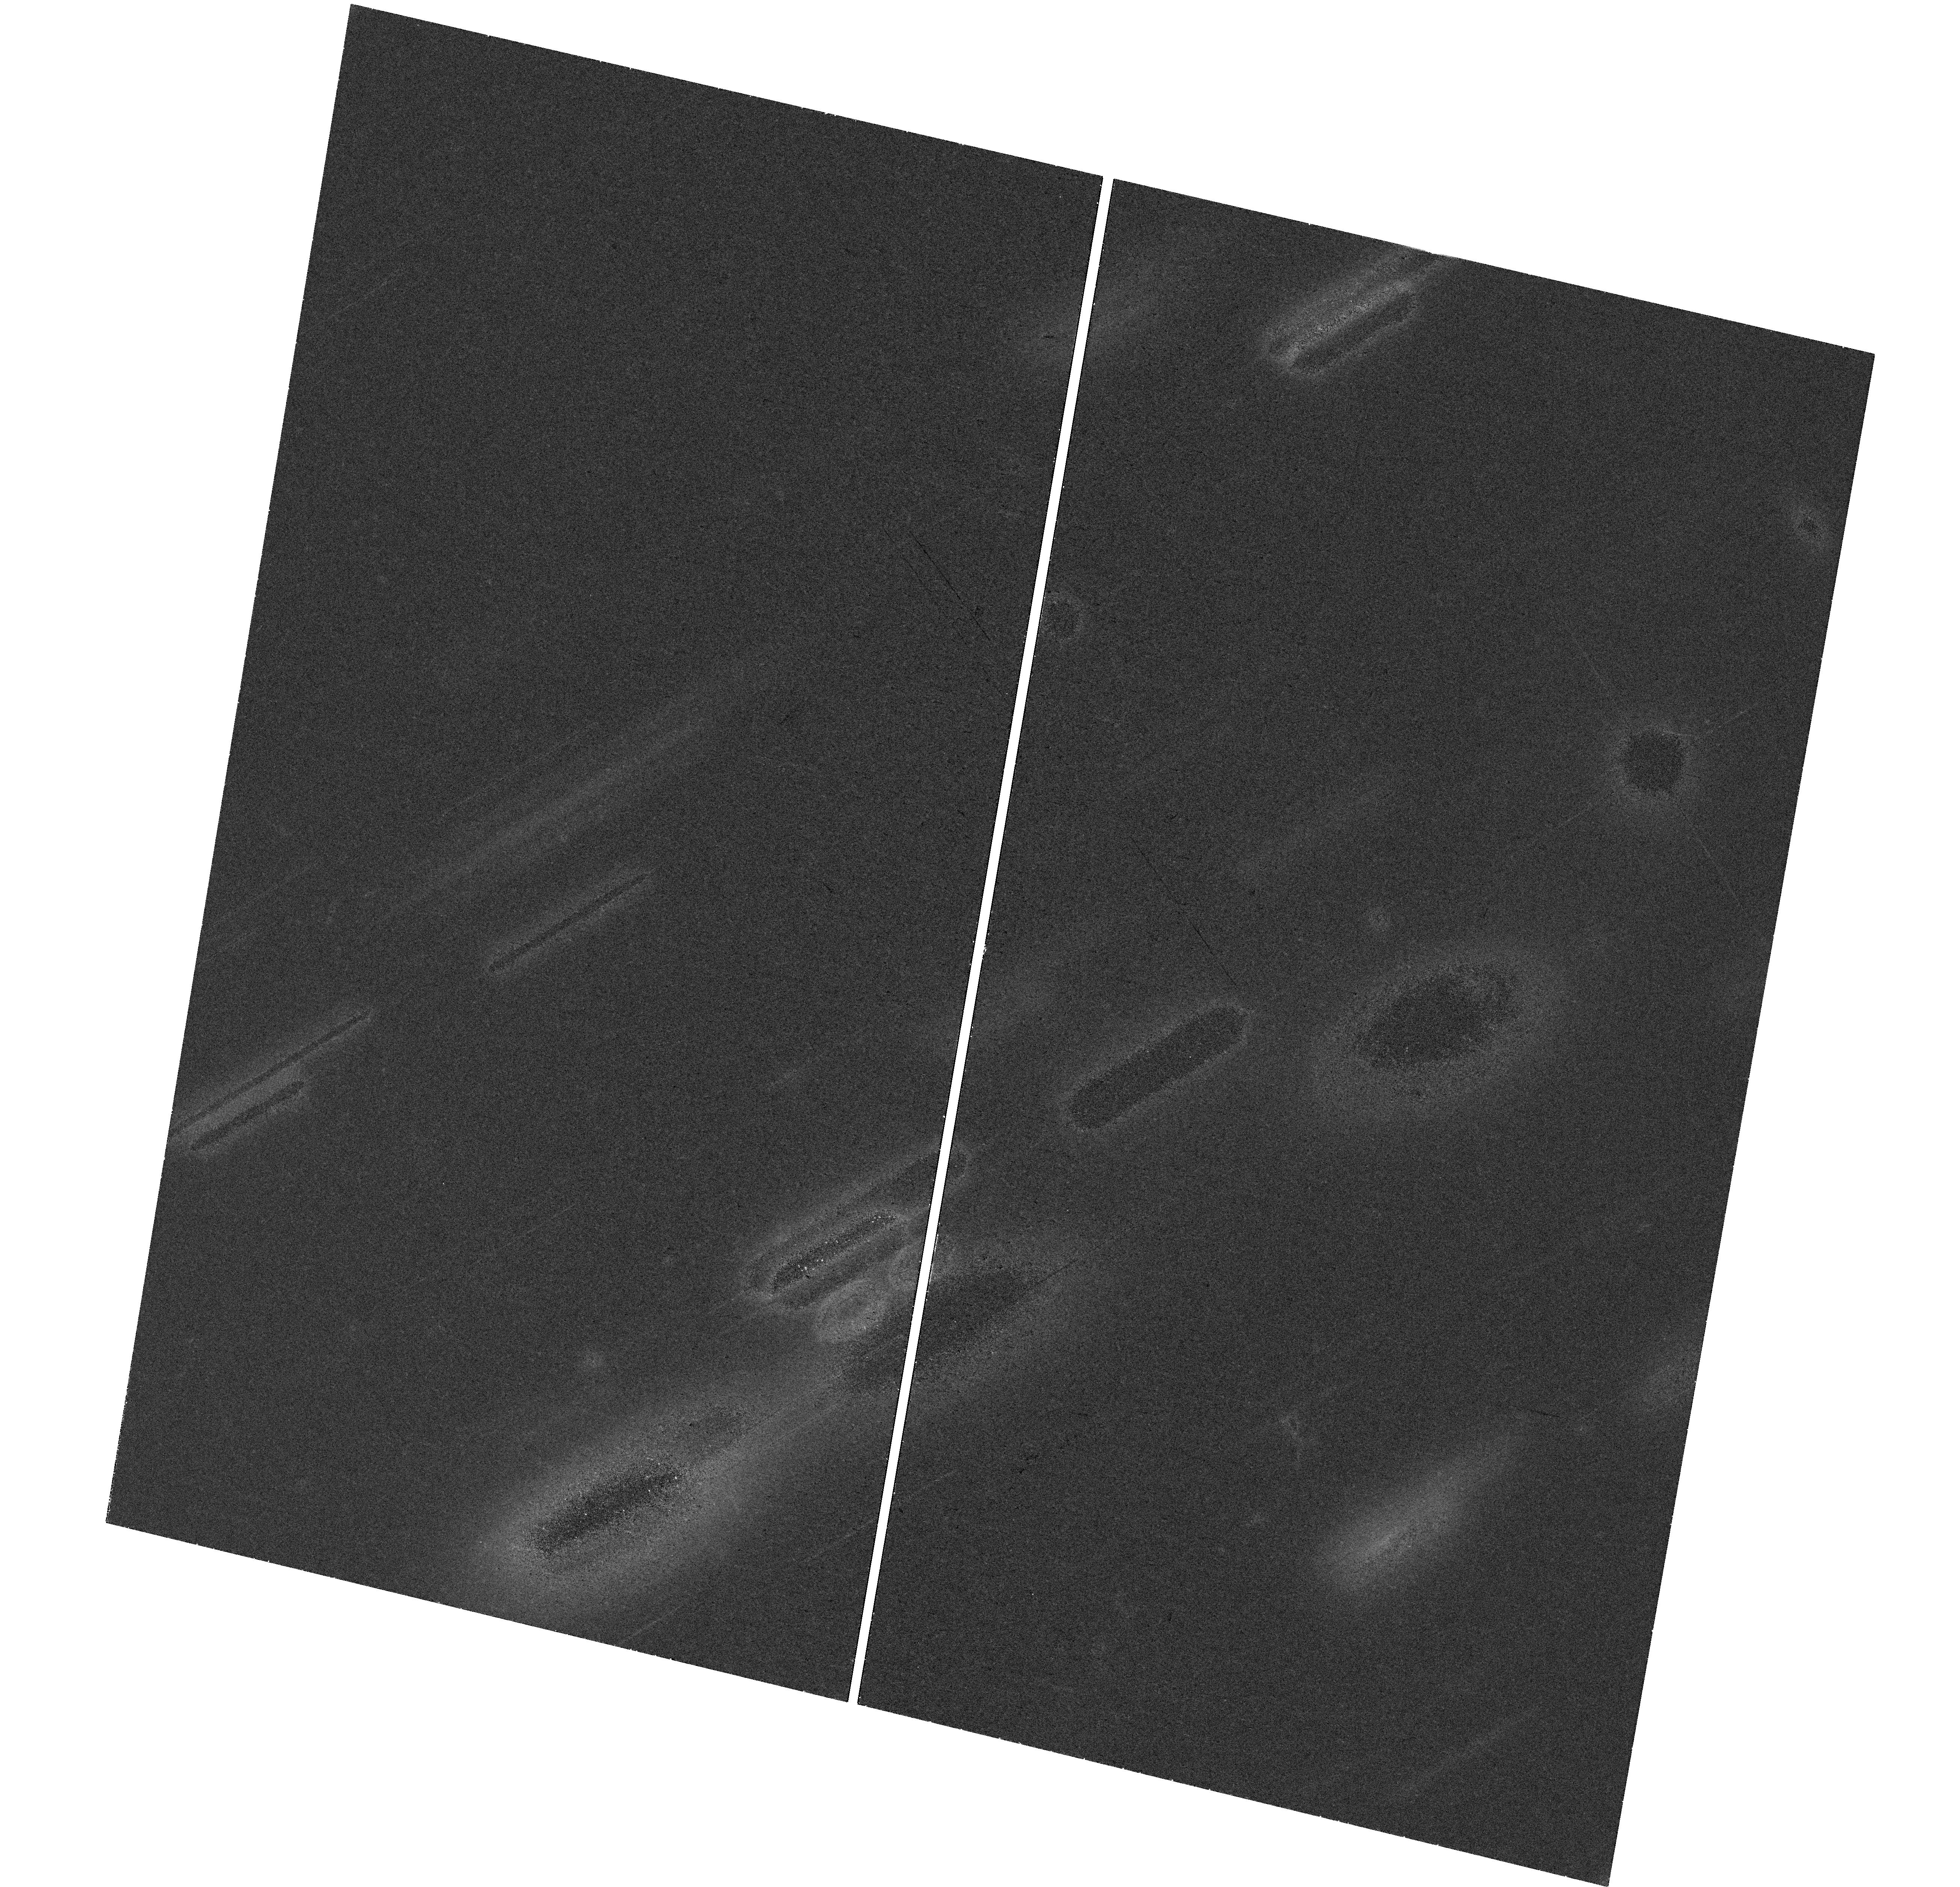
Target: AT2019WXT. Instrument: WFC3/UVIS. Filter: F475W. Exposure: 34 min. Observation ID: hst_15980_va_wfc3_uvis_f475w_ie4jva

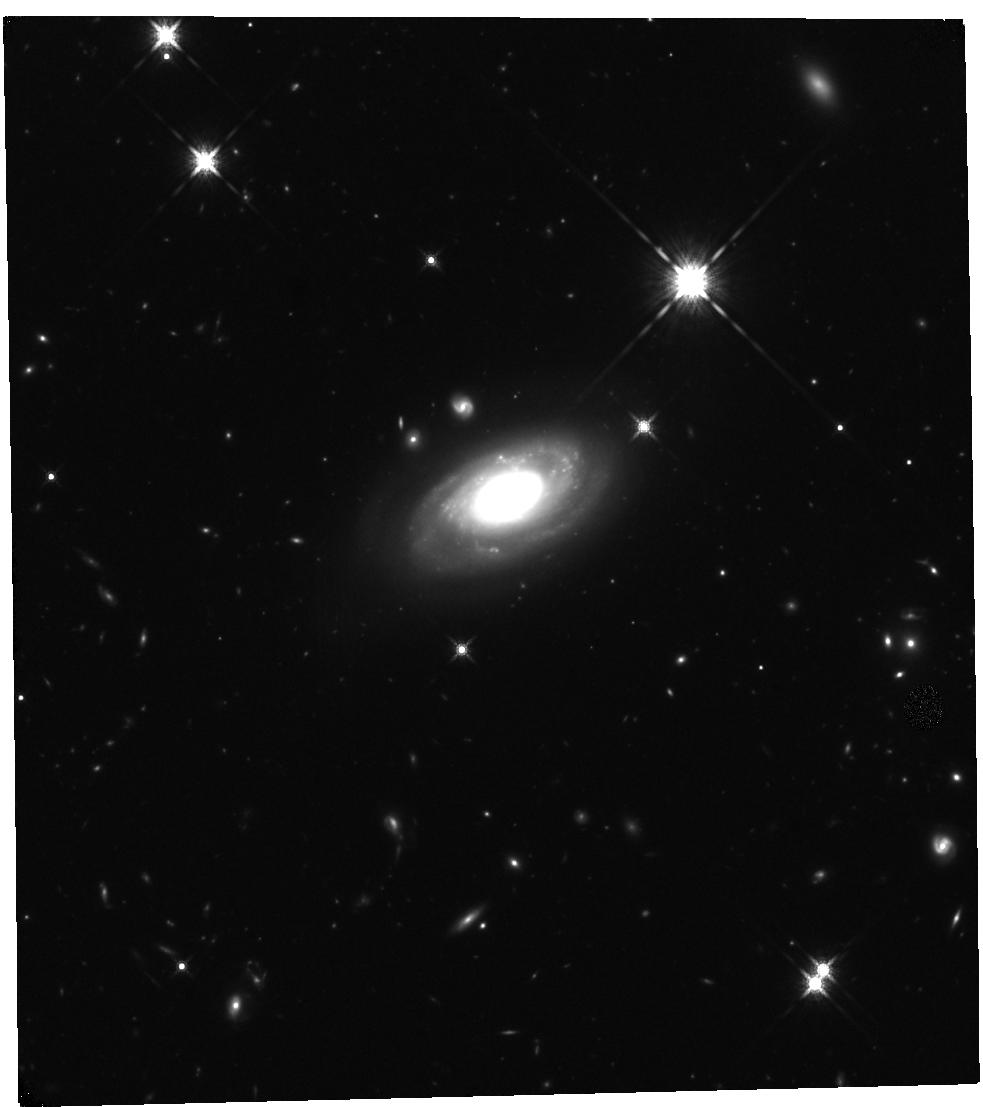
Target: AT2019WXT. Instrument: WFC3/IR. Filter: F160W. Exposure: 40 min. Observation ID: hst_15980_vc_wfc3_ir_f160w_ie4jvc

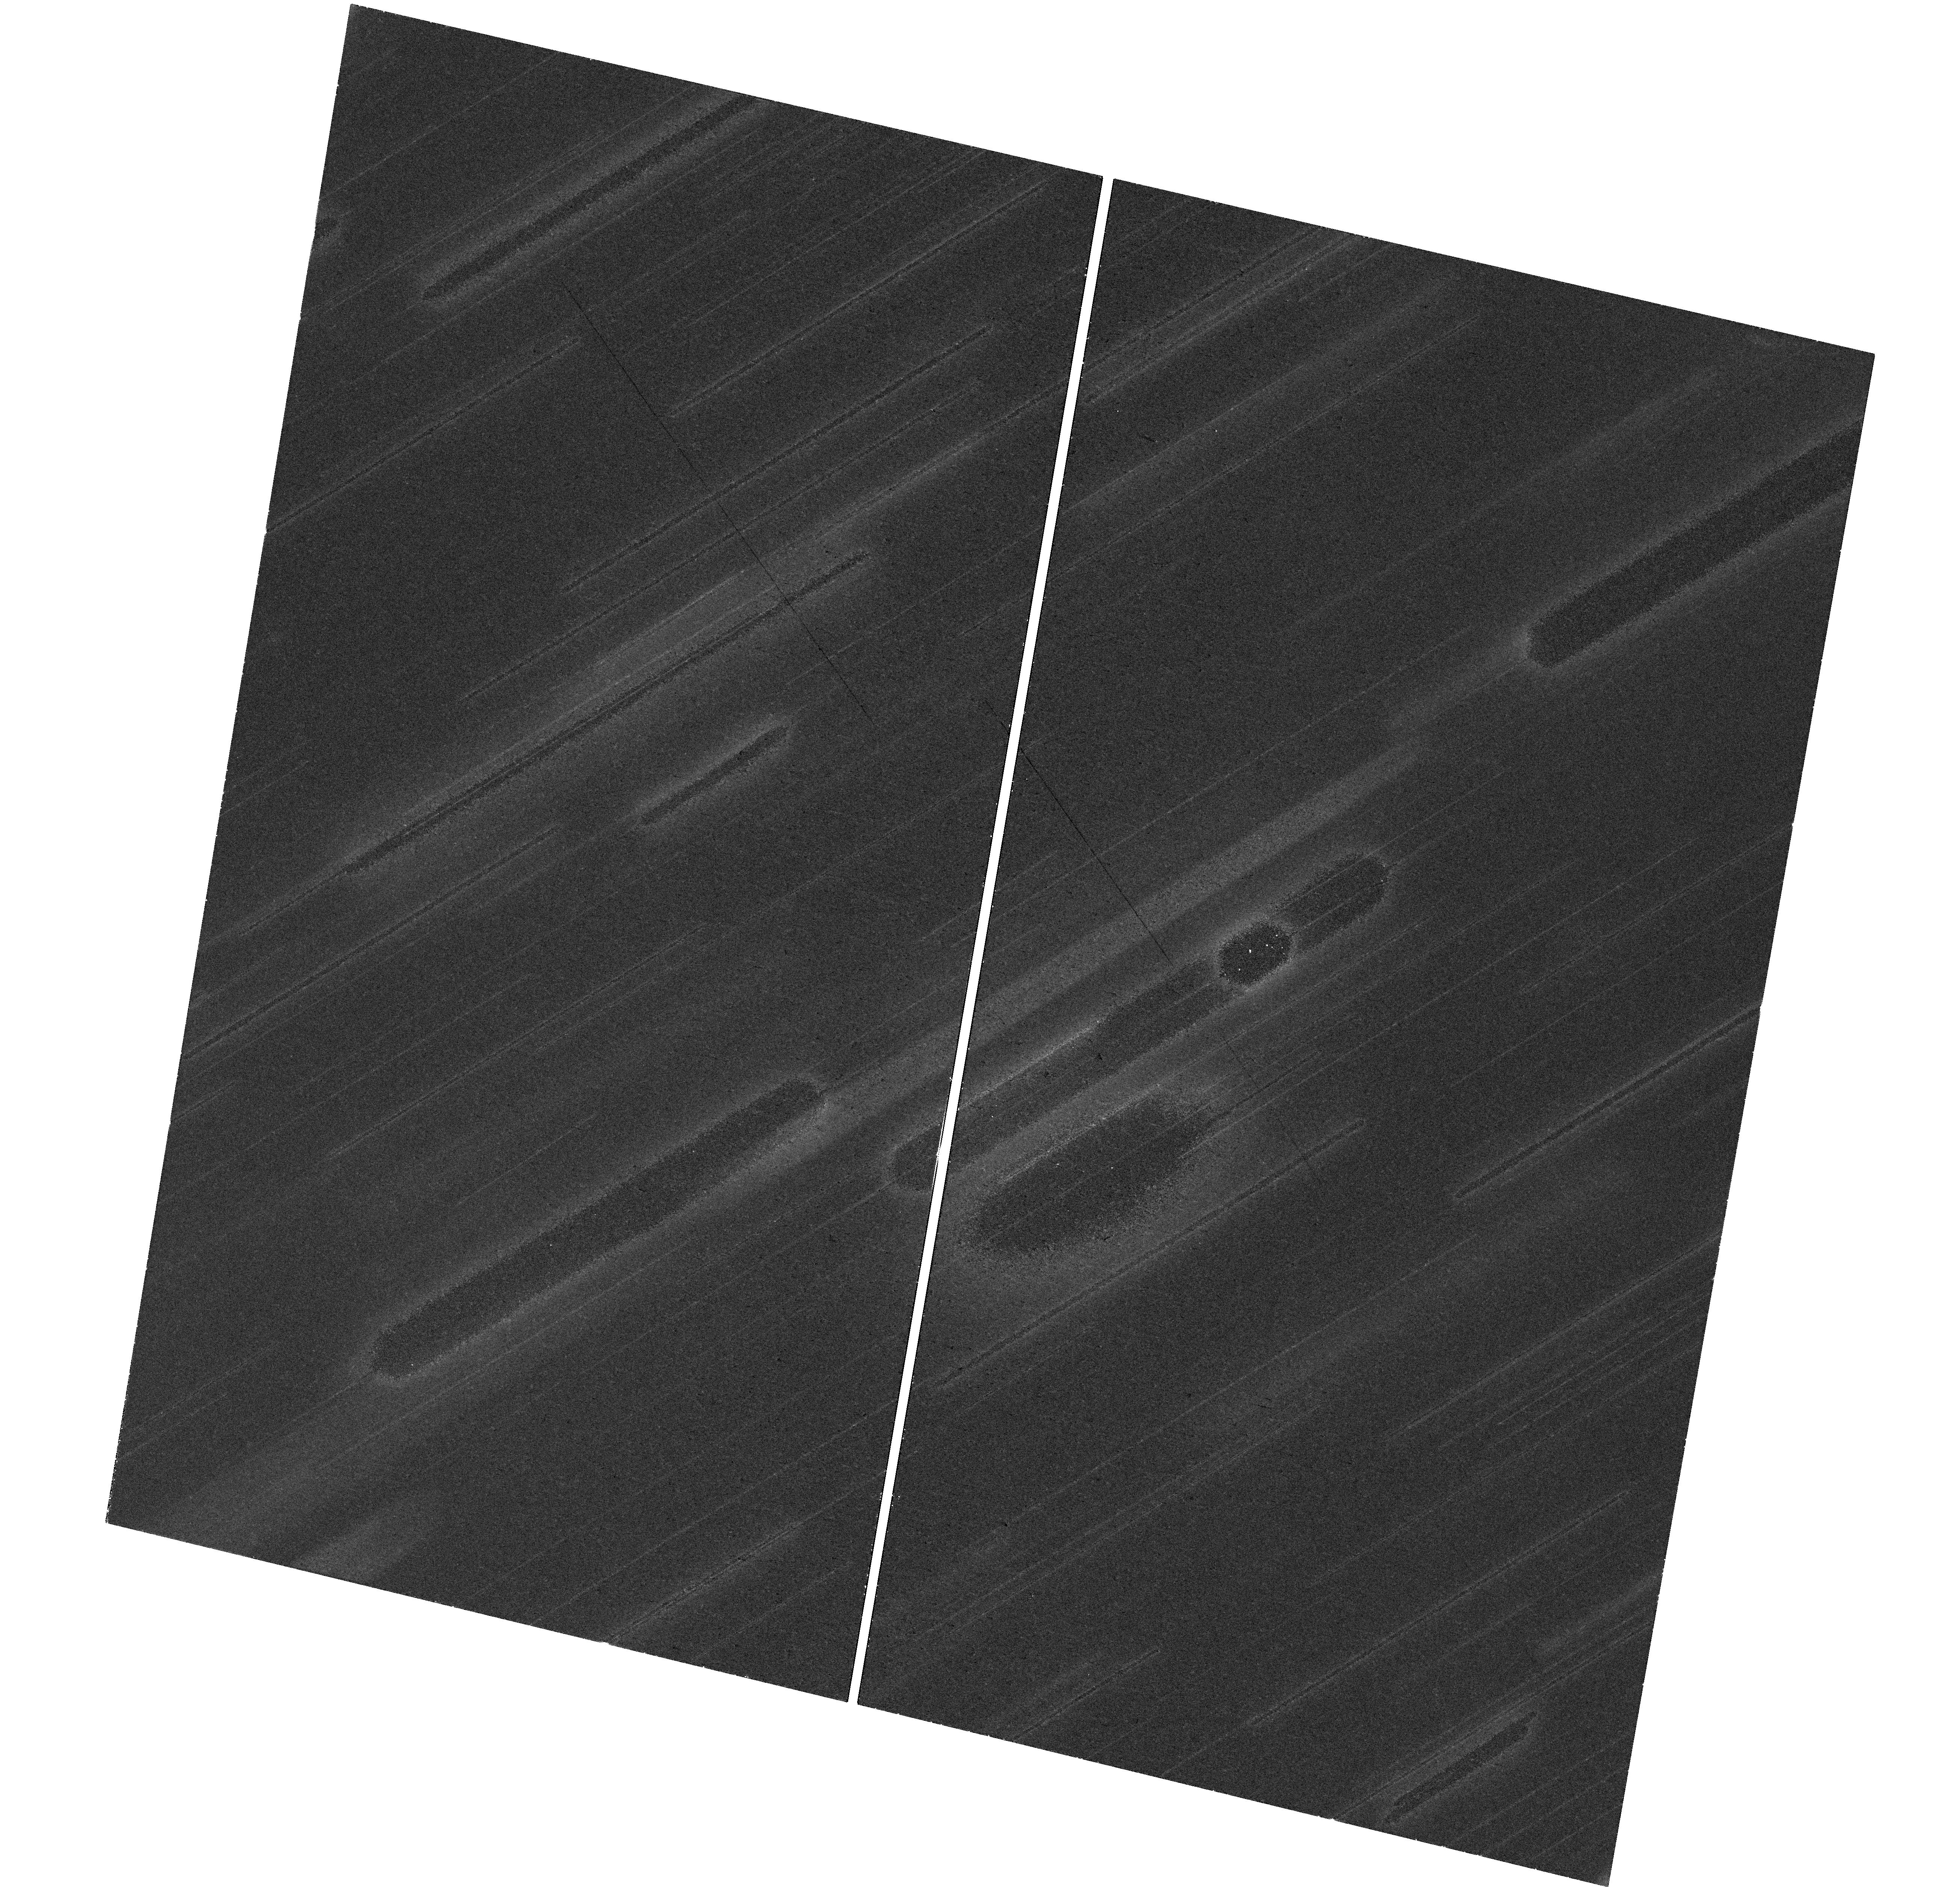
Target: AT2019WXT. Instrument: WFC3/UVIS. Filter: F606W. Exposure: 35 min. Observation ID: hst_15980_vb_wfc3_uvis_f606w_ie4jvb

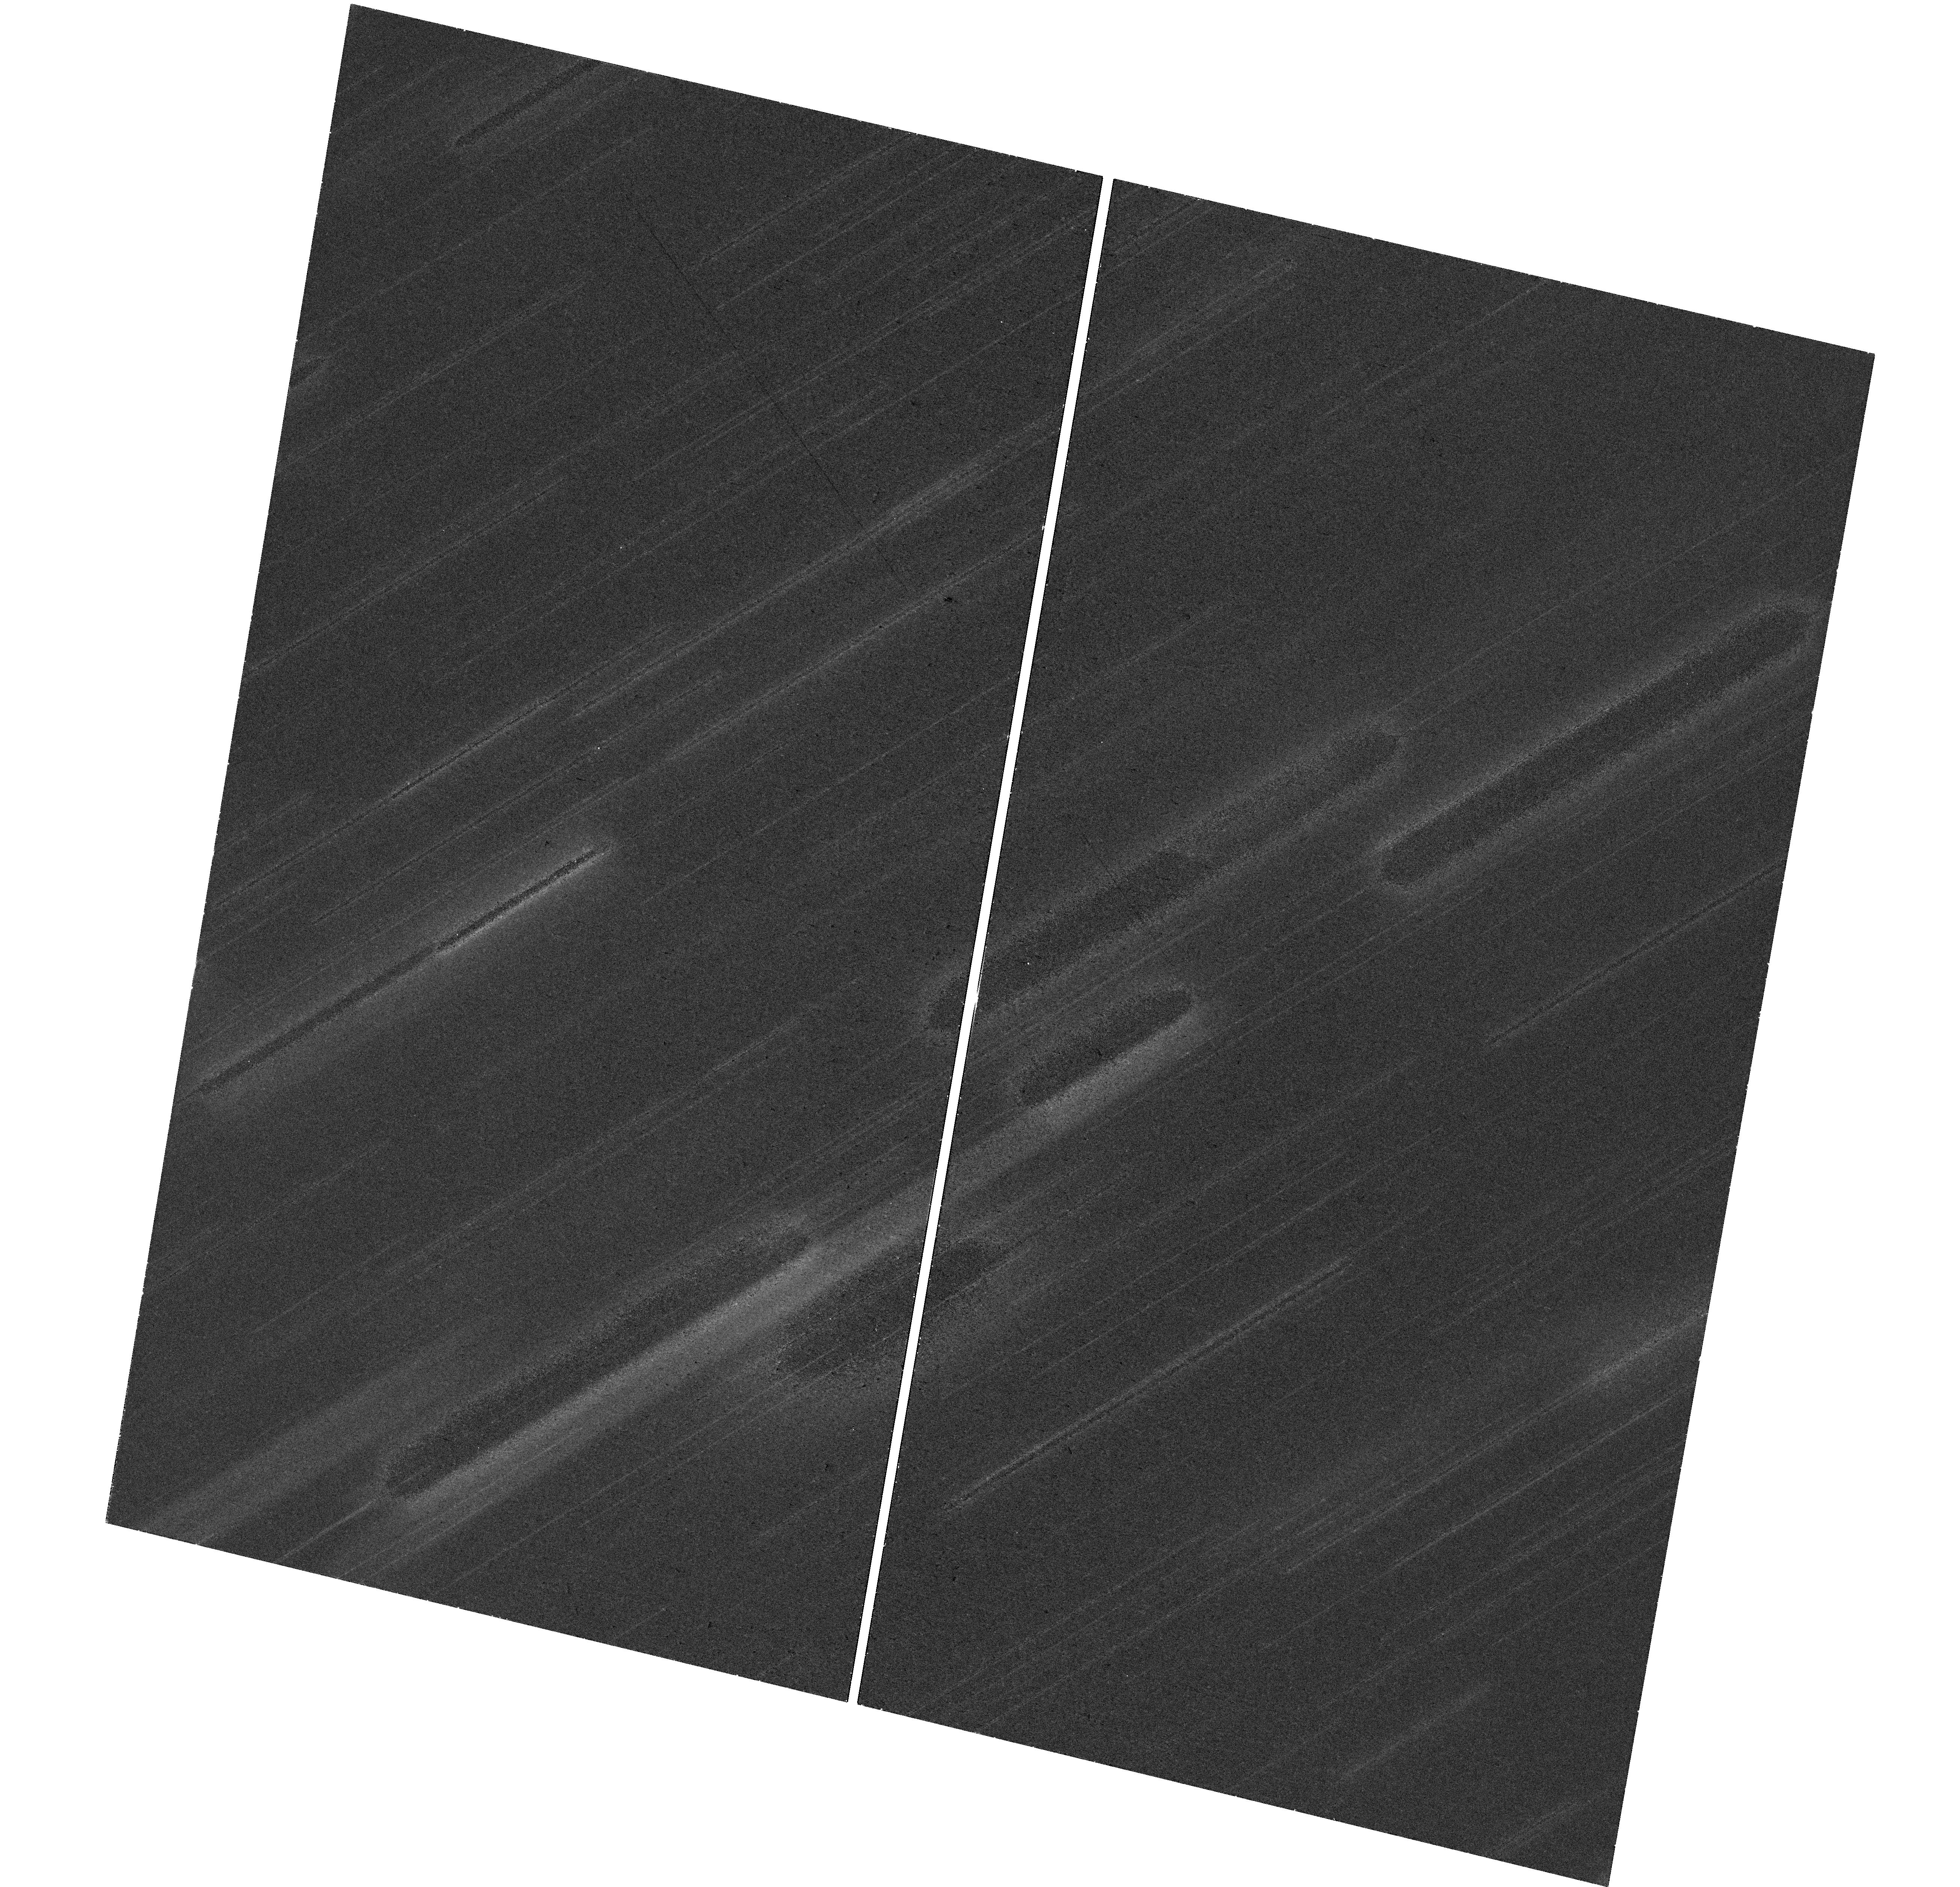
Target: AT2019WXT. Instrument: WFC3/UVIS. Filter: F814W. Exposure: 35 min. Observation ID: hst_15980_vb_wfc3_uvis_f814w_ie4jvb

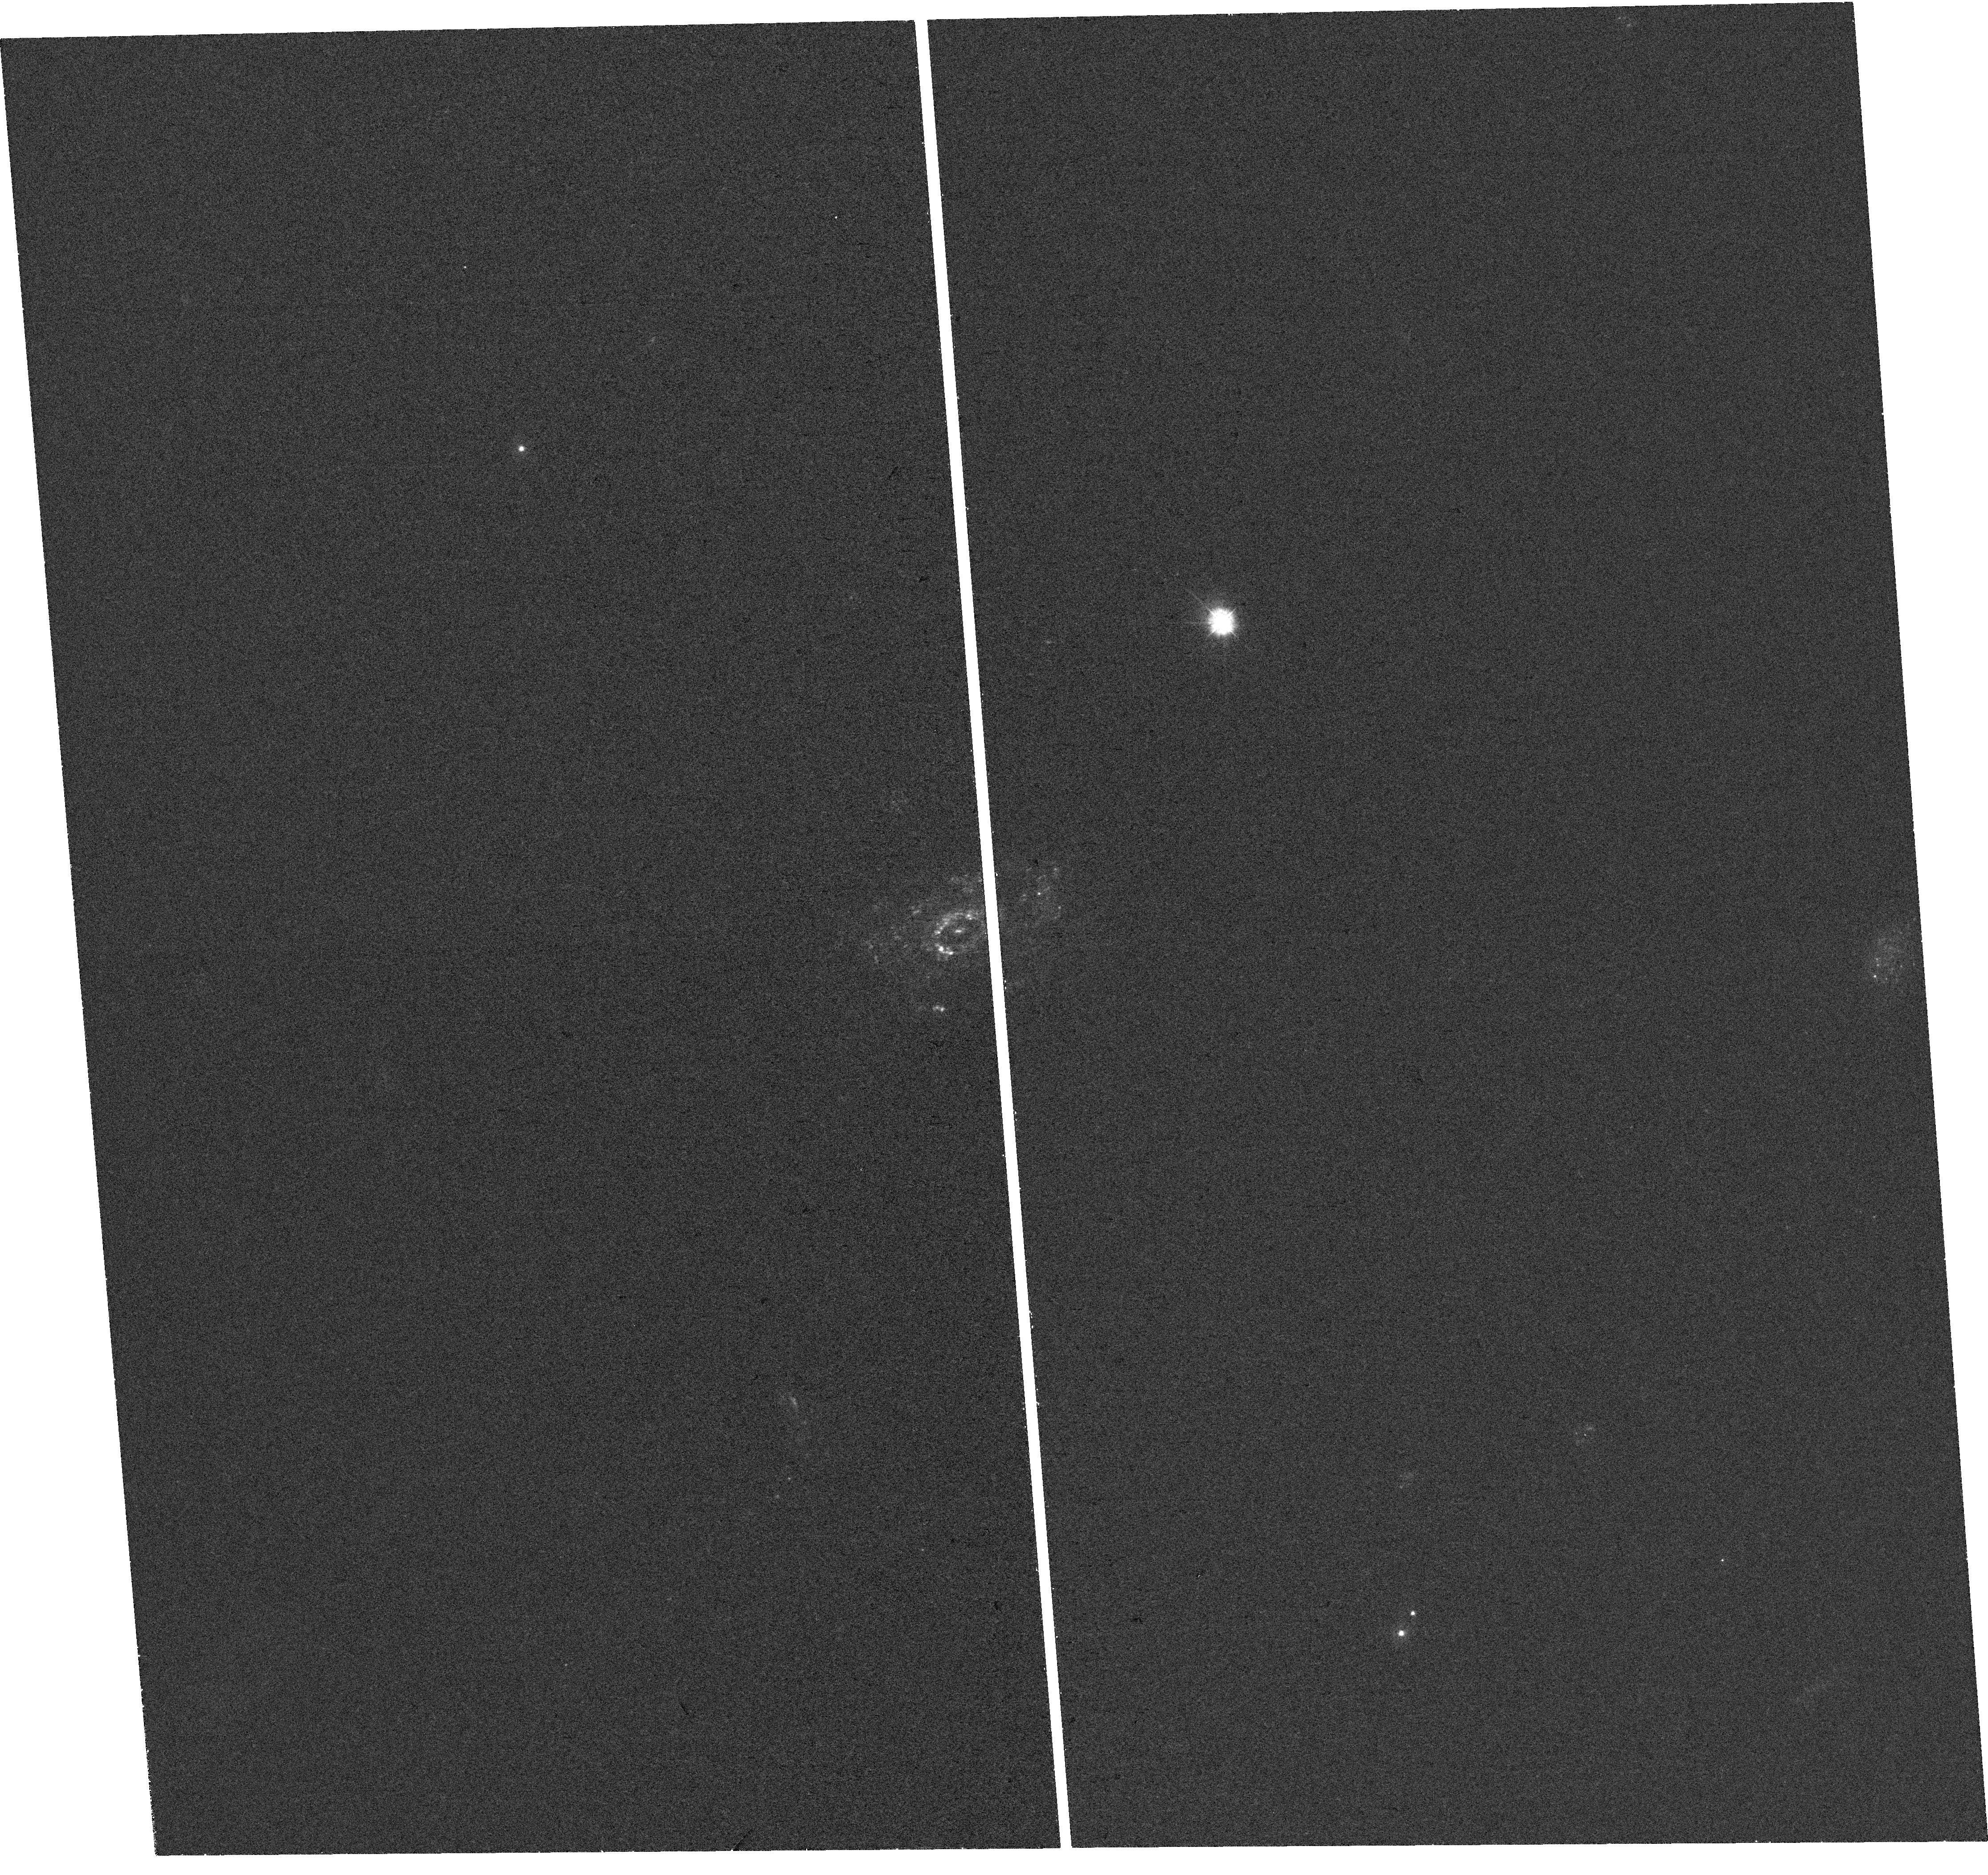
Target: AT2019WXT. Instrument: WFC3/UVIS. Filter: F275W. Exposure: 35 min. Observation ID: hst_15980_u4_wfc3_uvis_f275w_ie4ju4

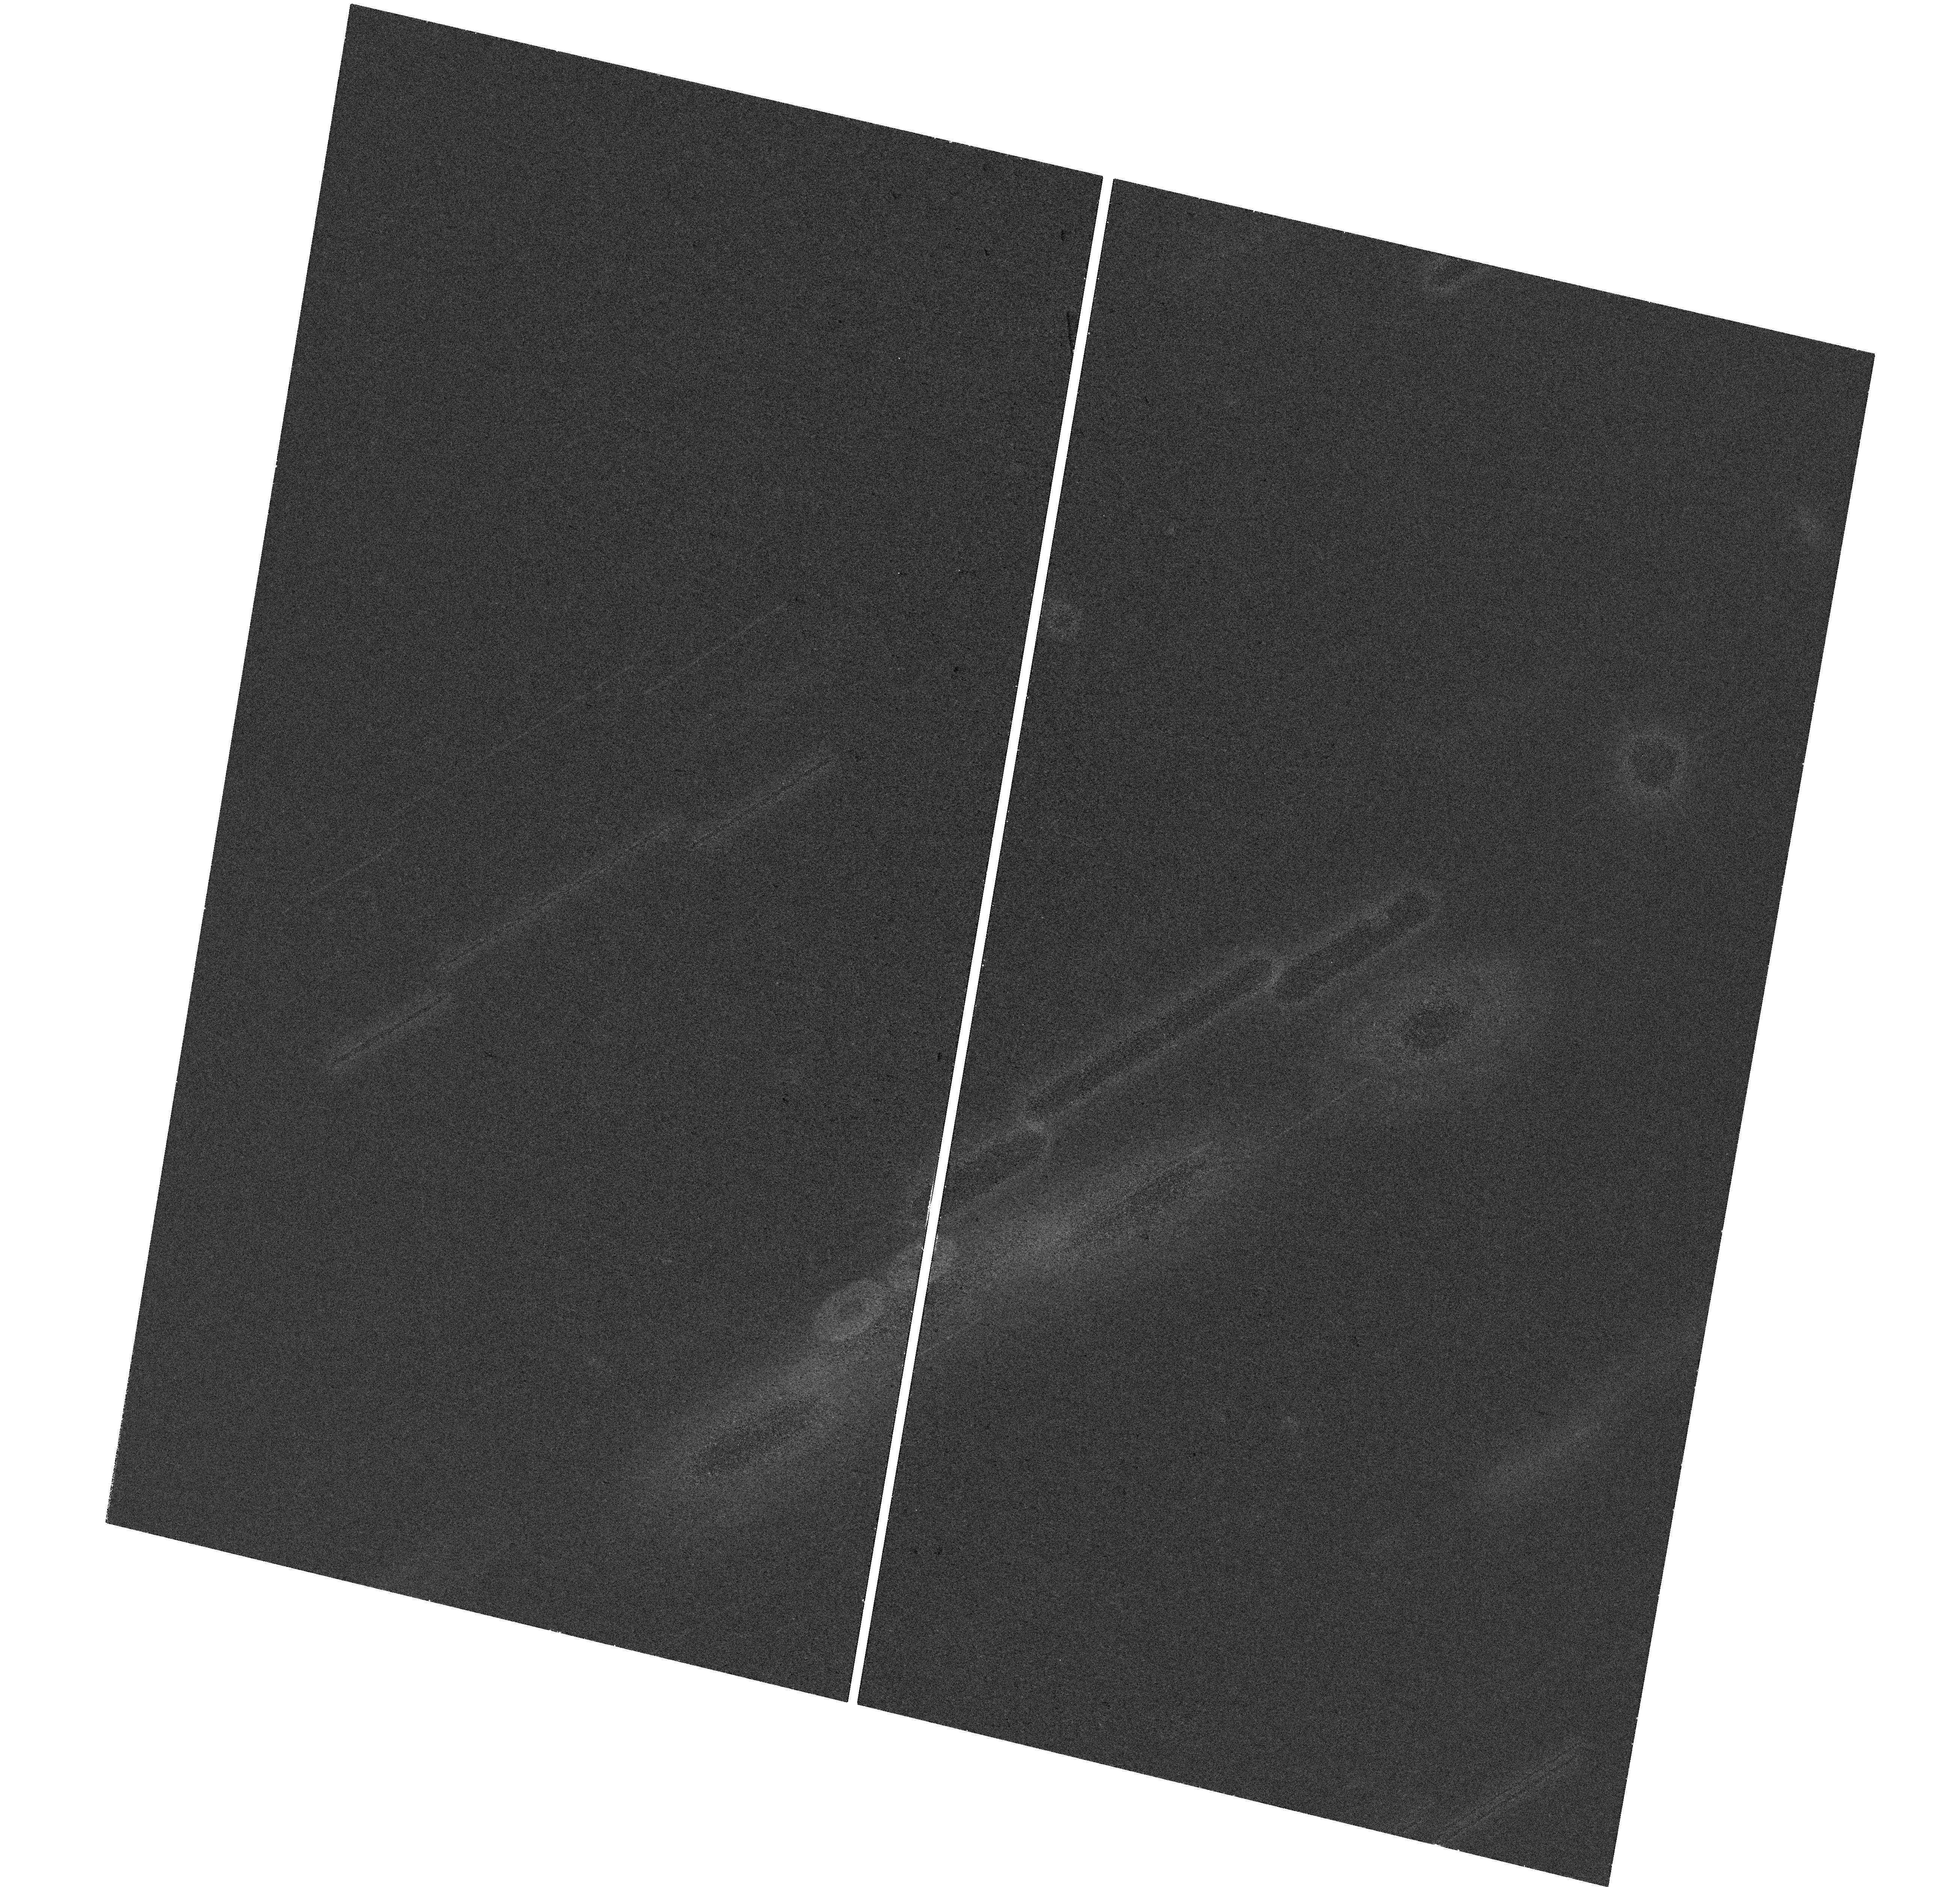
Target: AT2019WXT. Instrument: WFC3/UVIS. Filter: F390W. Exposure: 34 min. Observation ID: hst_15980_va_wfc3_uvis_f390w_ie4jva

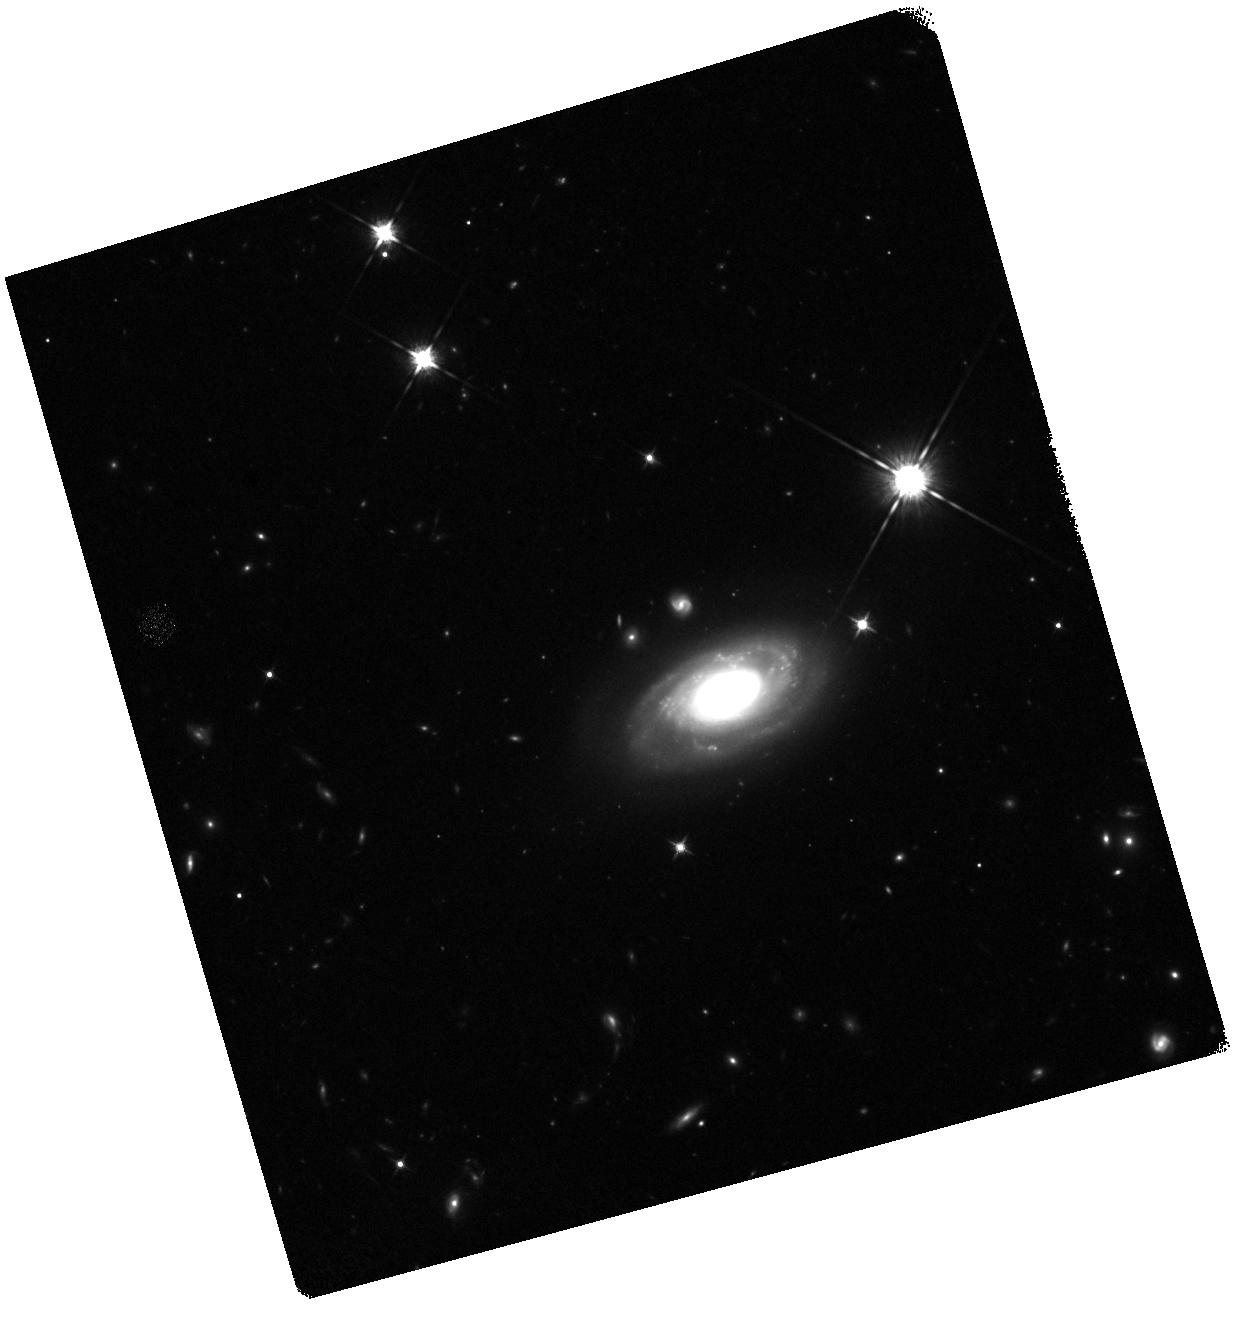
Target: AT2019WXT. Instrument: WFC3/IR. Filter: F125W. Exposure: 18 min. Observation ID: hst_15980_v9_wfc3_ir_f125w_ie4jv9

New insights from gravitational waves combined with electromagnetic light (PI: Levan, Andrew James)

Multimessenger astronomy -- the use of light combined with non-photonic messengers such as gravitational waves or neutrinos -- has come of age in the past year, thanks to the discovery of emission across the electromagnetic spectrum from a gravitational wave detected merging neutron star binary, and the identification of at least one source of very high energy neutrinos. Here we propose to exploit the unique UV to near-IR abilities of HST, in combination with a large ground-based campaign, to pair gravitational wave and EM information for a range of merger events with varying inclinations and mass ratios. We will map out the diversity of transient behaviour, addressing many central questions in contemporary astrophysics, including; i) what is the contribution of binary neutron stars to heavy element enrichment across the Universe? ii) what is the local Hubble constant measured from gravitational waves, and how can HST determined distances enhance its accuracy? iii) what are the properties of jets launched during the merger, do all mergers create short GRBs for some observers? iv) what are the environments of the mergers, and what does this tell us about the channels to create the binaries? v) how do EM properties depend on binary parameters, particularly if one component is a black hole? The multimessenger era offers the ability to answer these questions for the first time. The capabilites of Hubble to observe outside atmospheric windows, with the spatial resolution to resolve point soures from complex backgrounds, and to track them beyond the limits of ground-based instrumentation will enable us to make pivotal contributions to this new, emergent field.